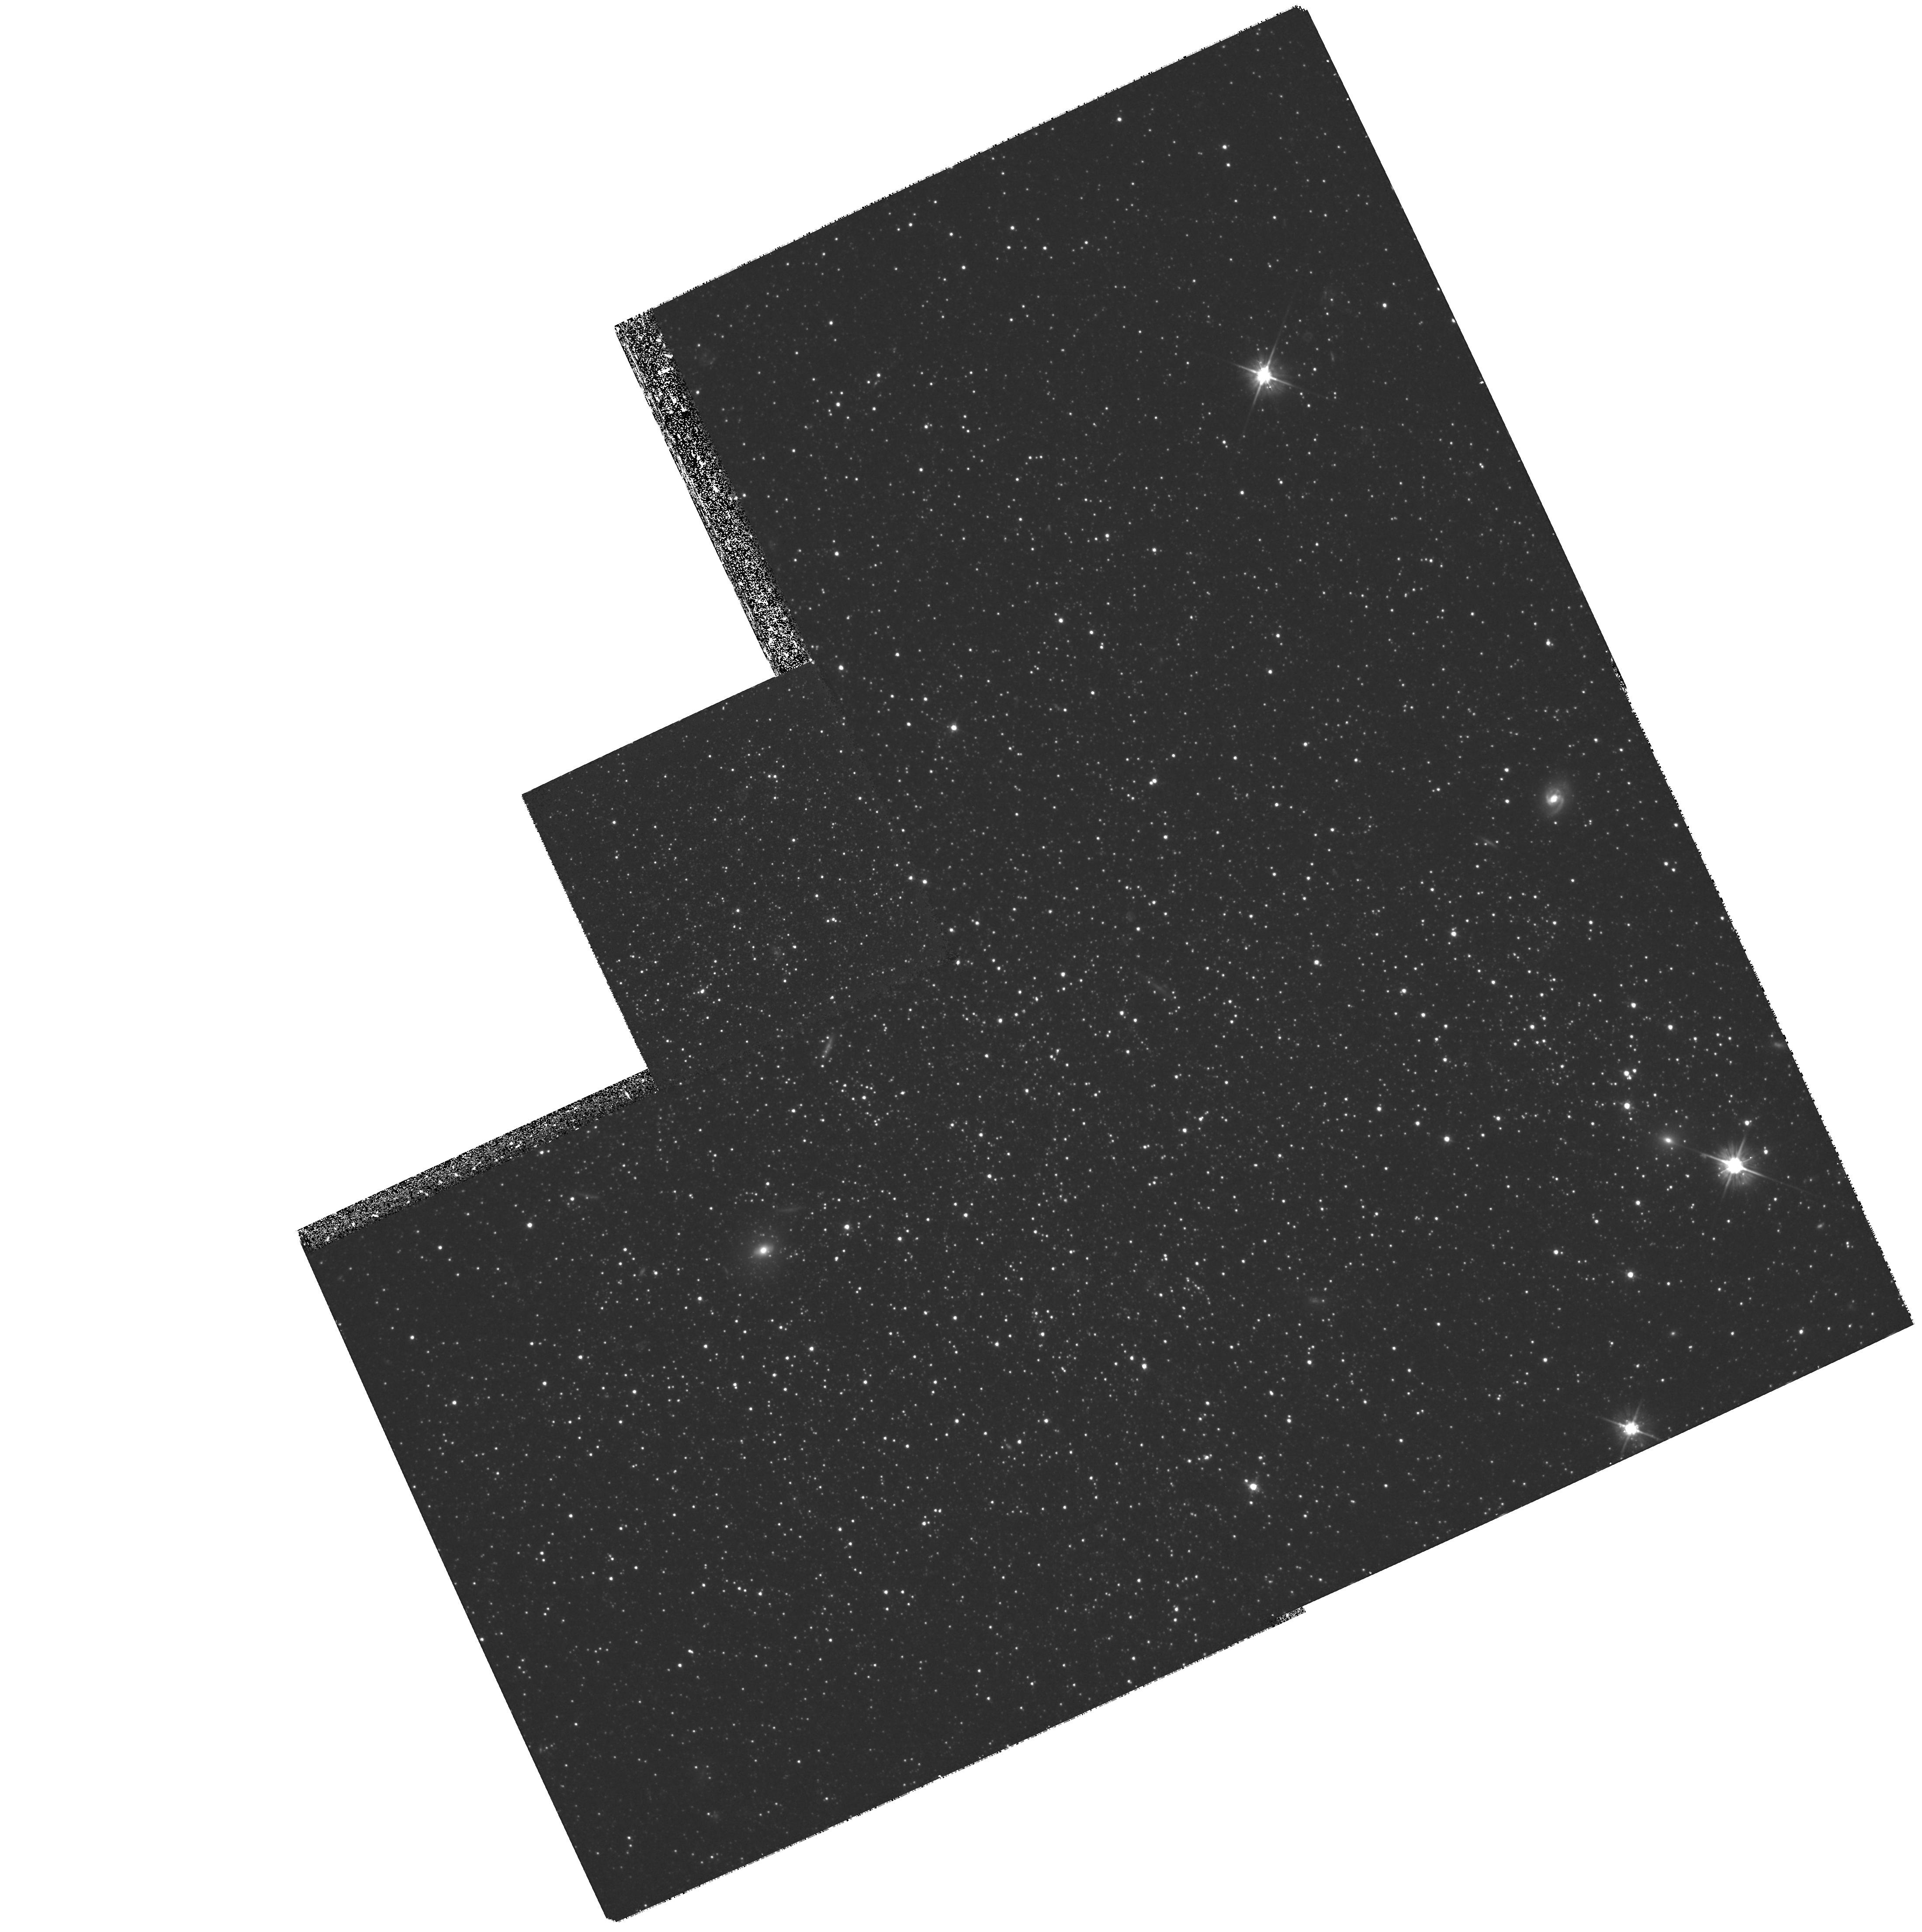
Target: PHOENIX-DISK
Instrument: WFPC2/PC
Filter: F555W
Exposure: 2 h
Observation ID: hst_8706_01_wfpc2_pc_f555w_u64j01

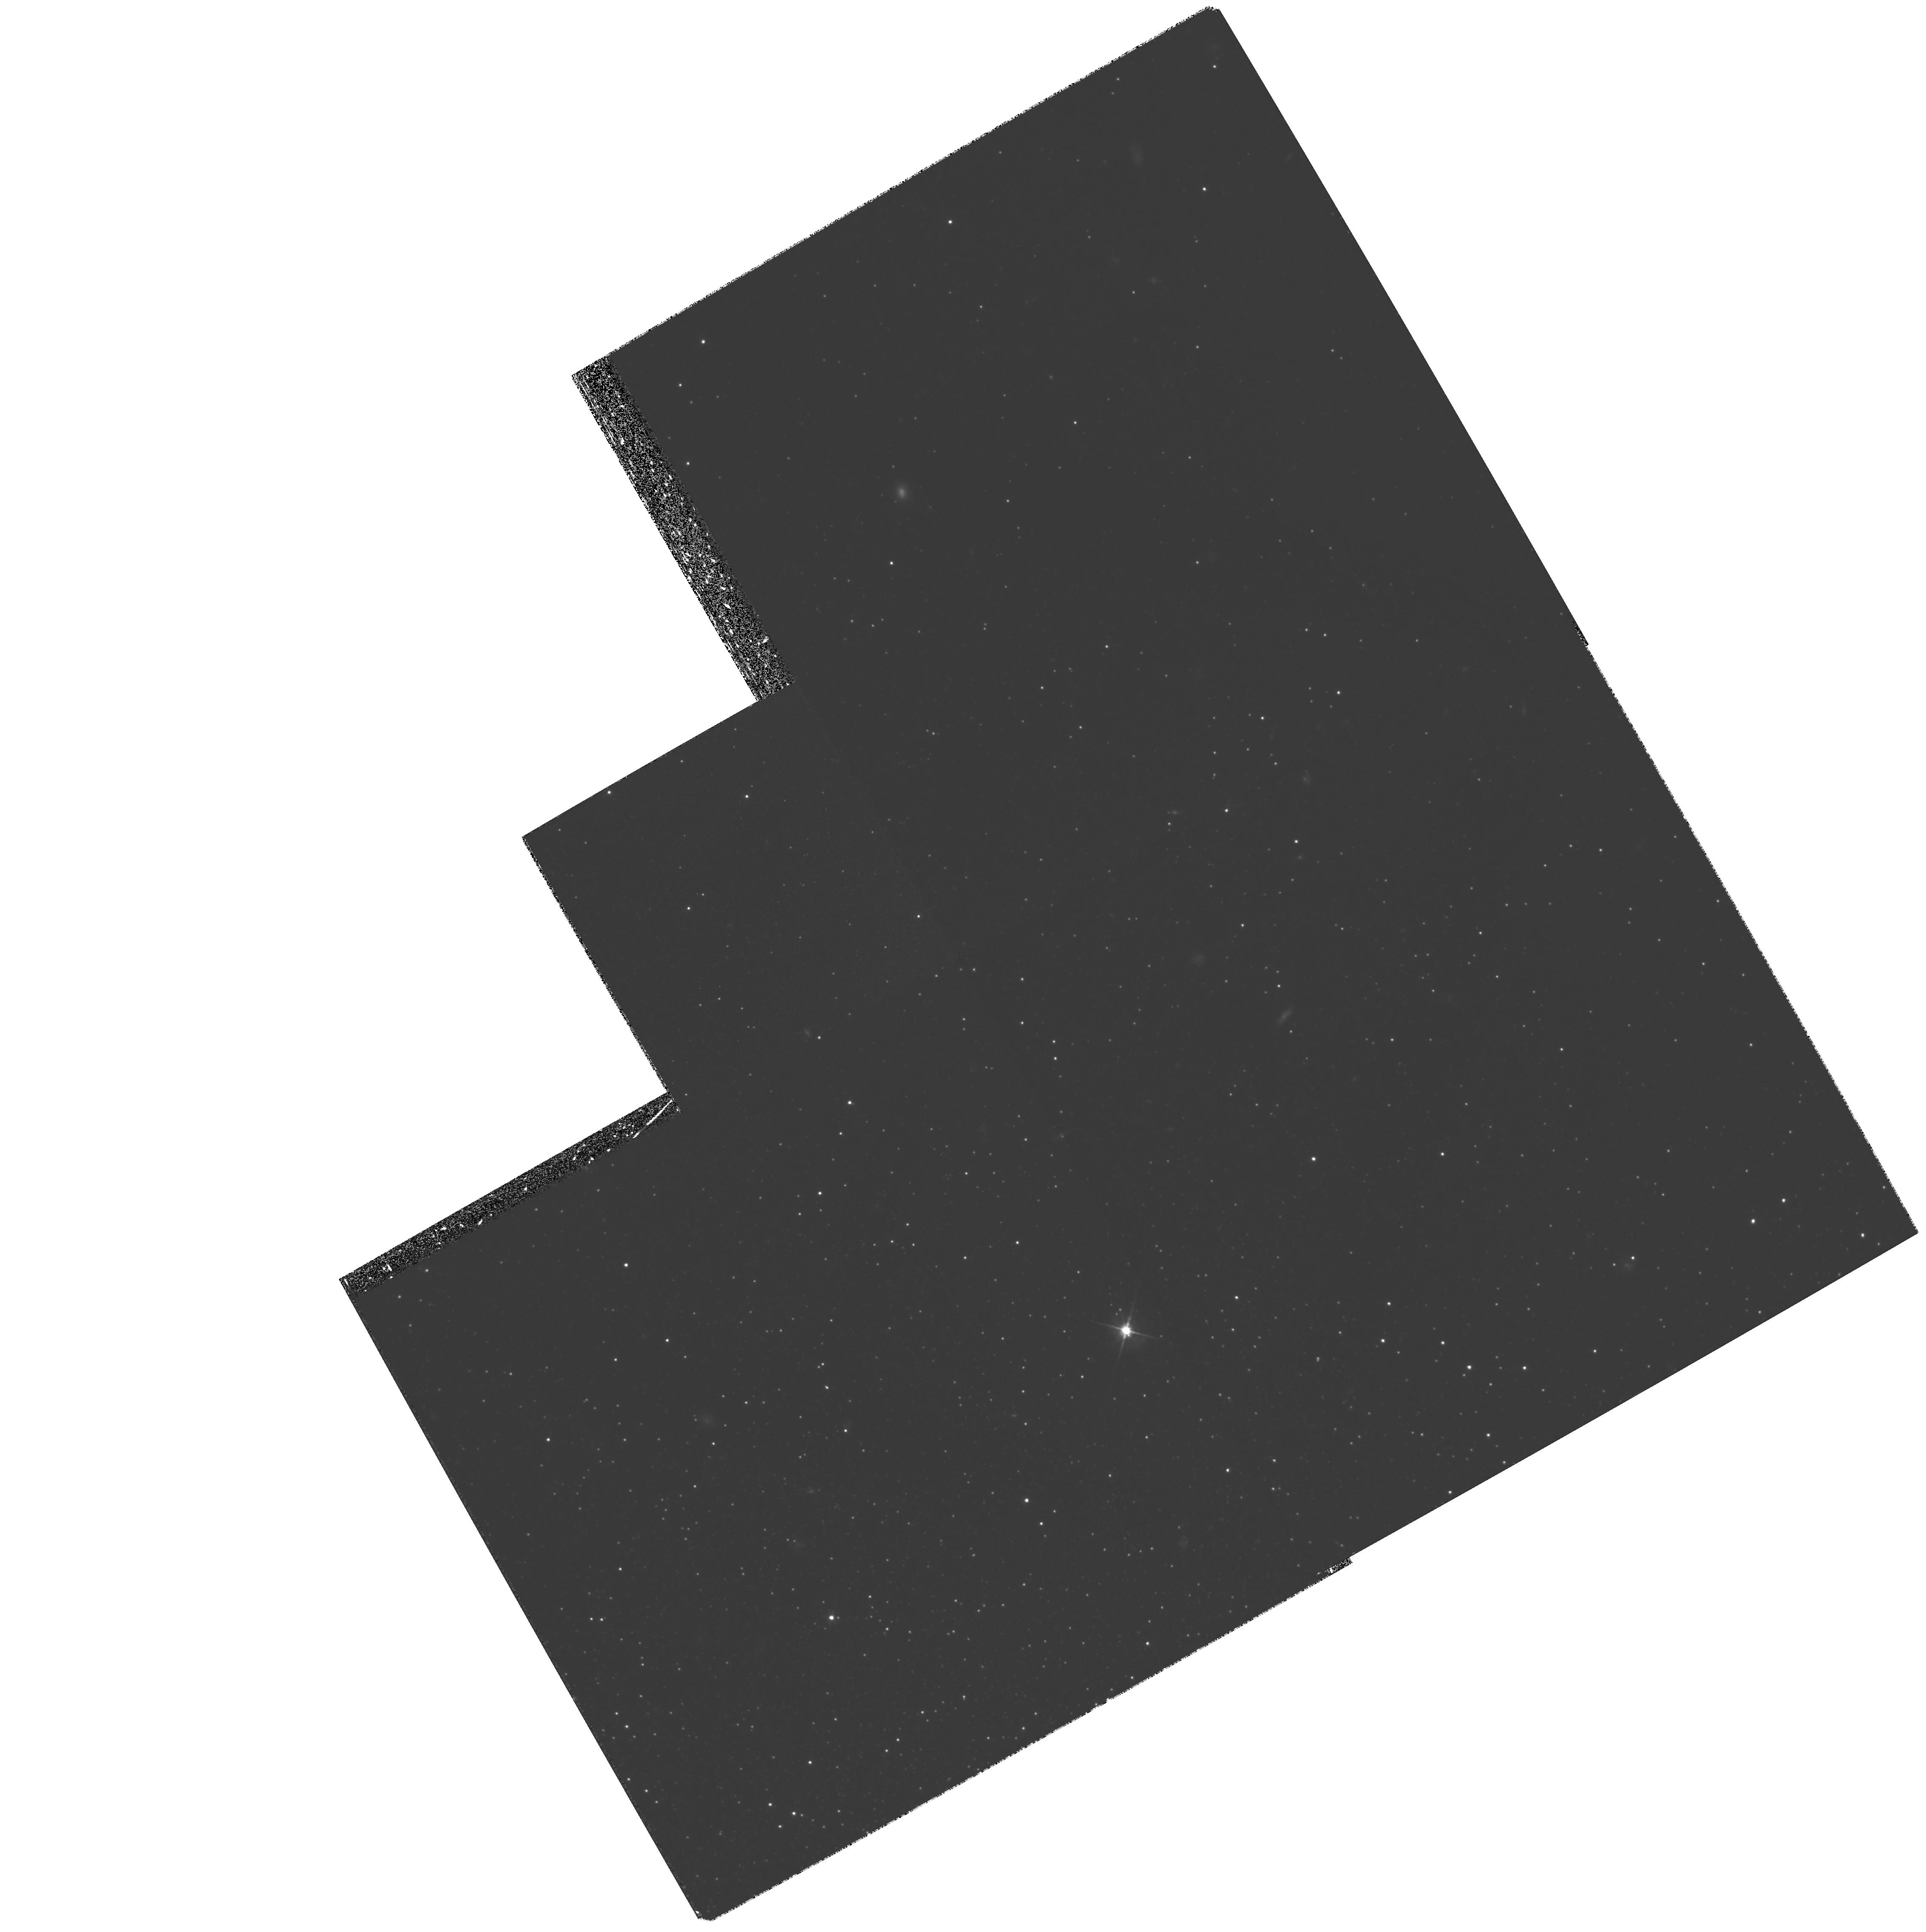
Target: PHOENIX-HALO
Instrument: WFPC2/PC
Filter: F555W
Exposure: 3.3 h
Observation ID: hst_8706_03_wfpc2_pc_f555w_u64j03

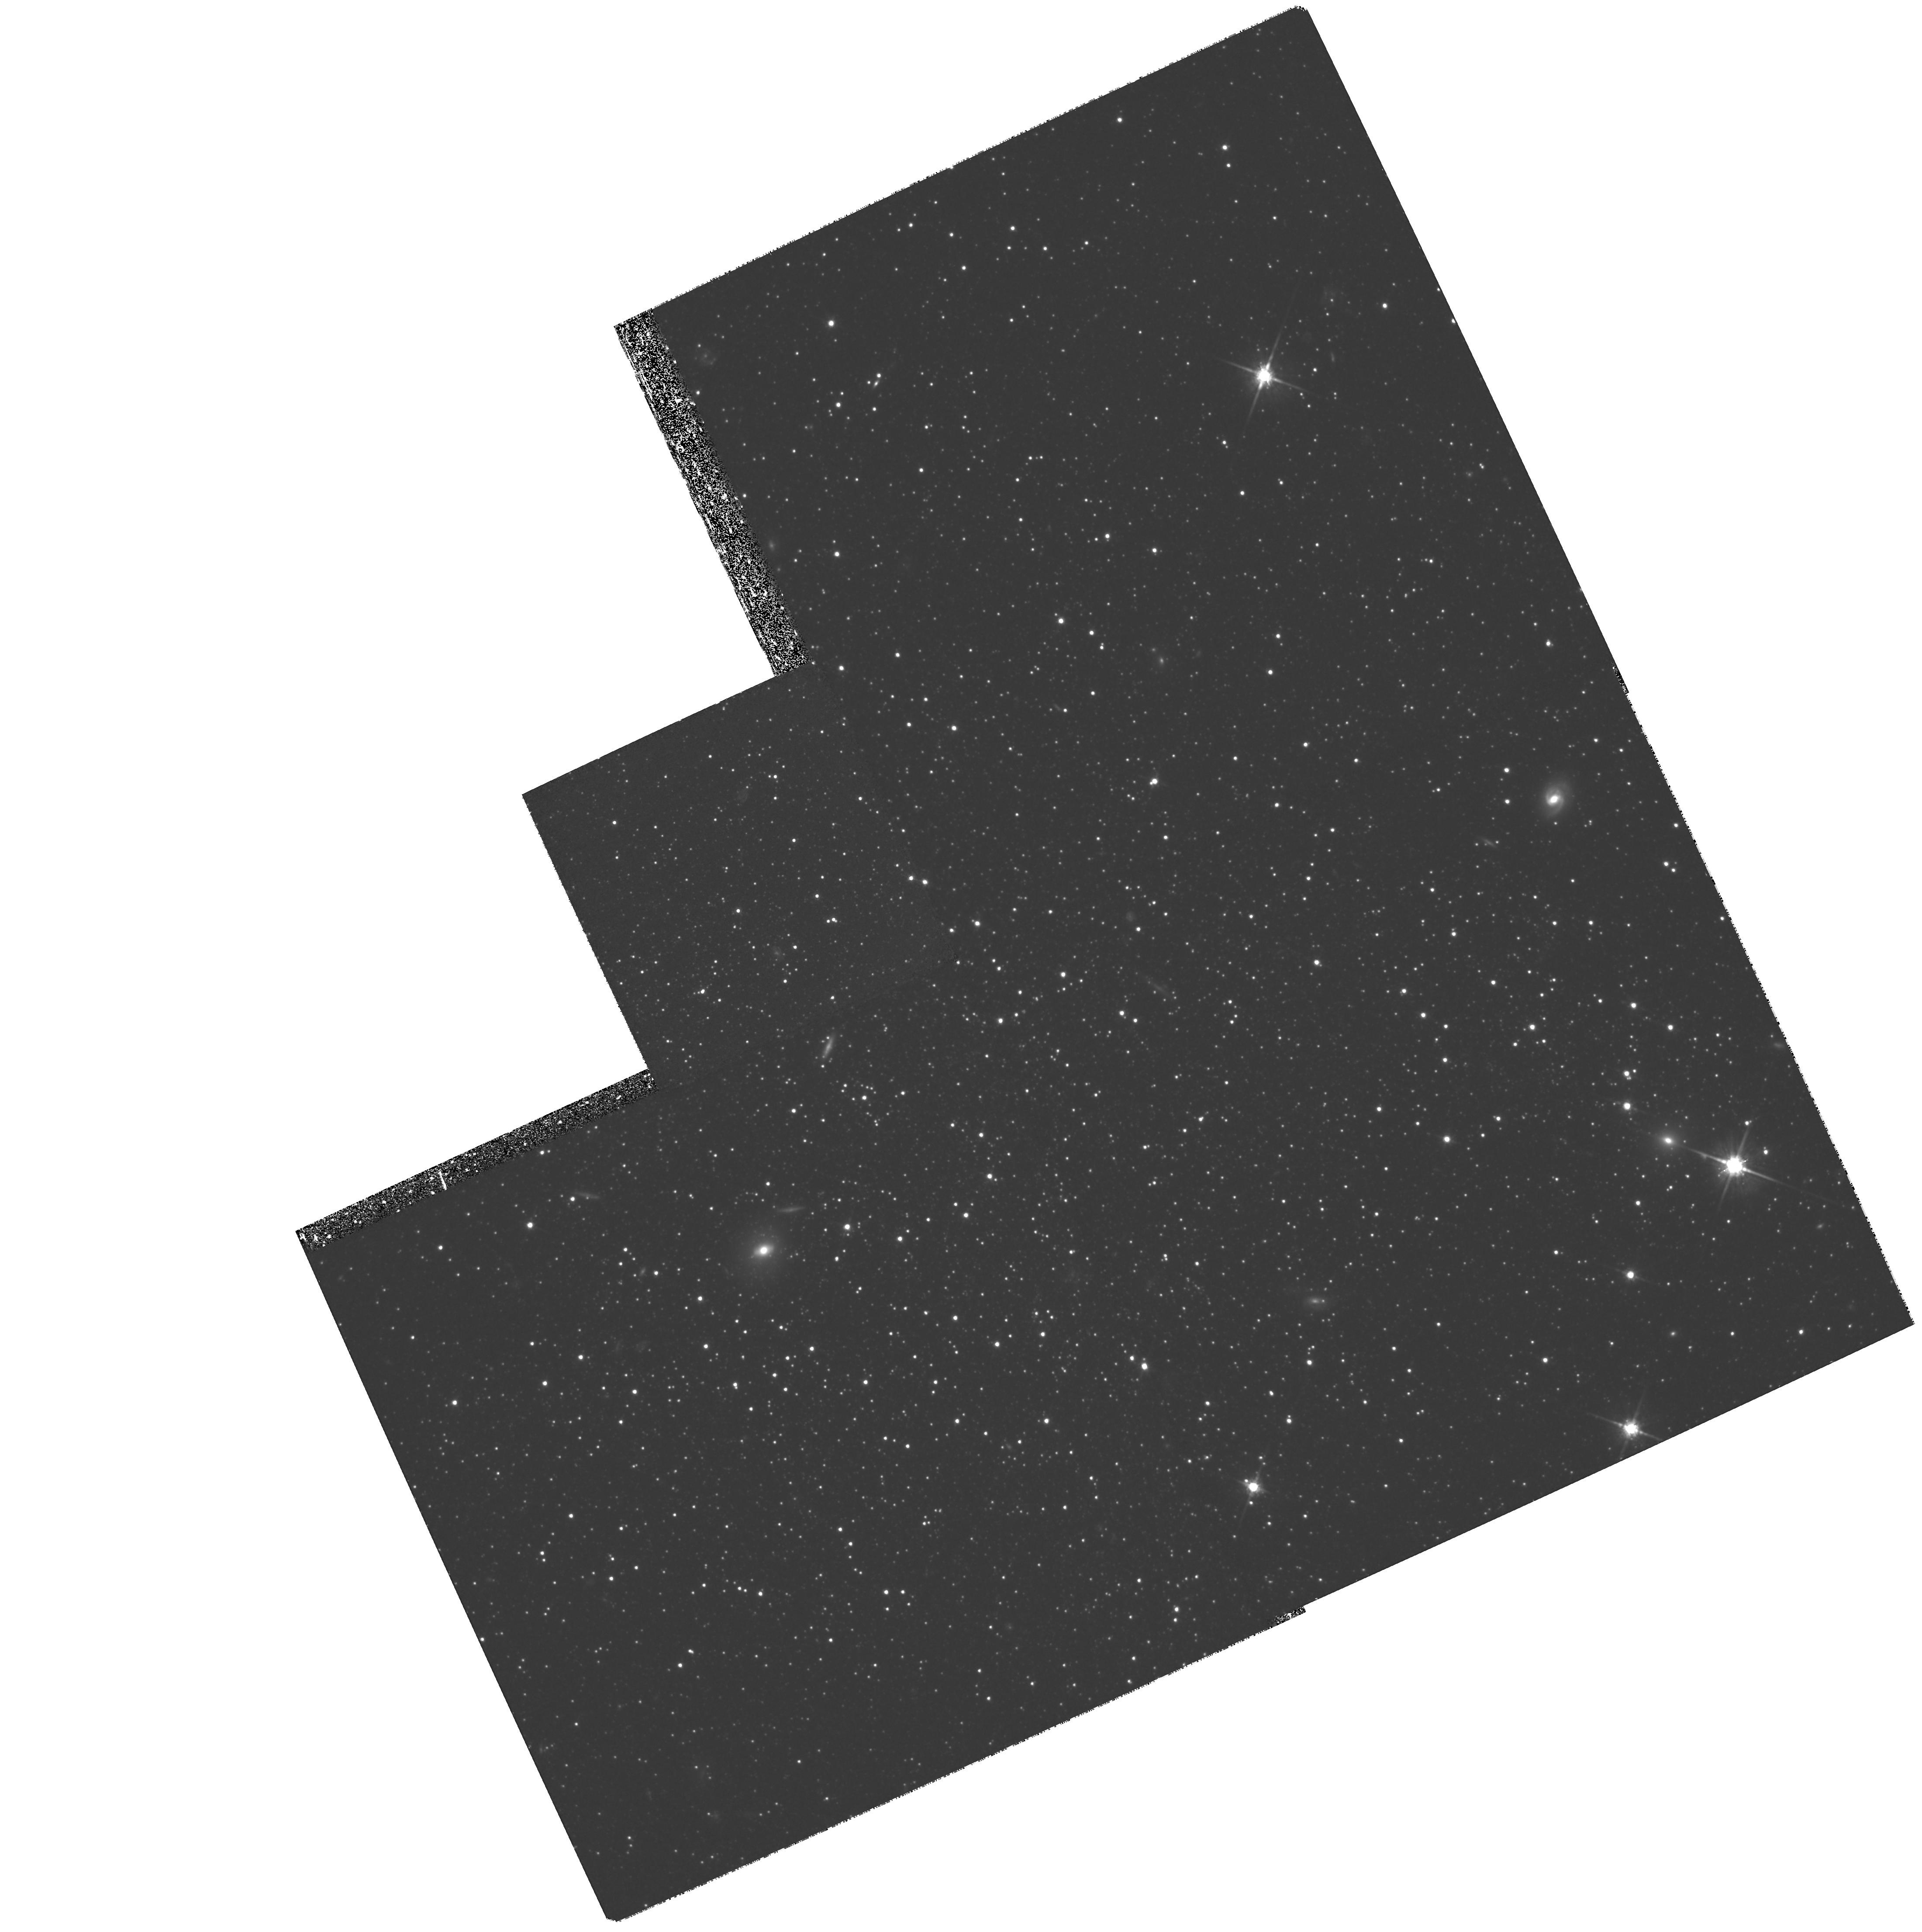
Target: PHOENIX-DISK
Instrument: WFPC2/PC
Filter: F814W
Exposure: 2.7 h
Observation ID: hst_8706_02_wfpc2_pc_f814w_u64j02

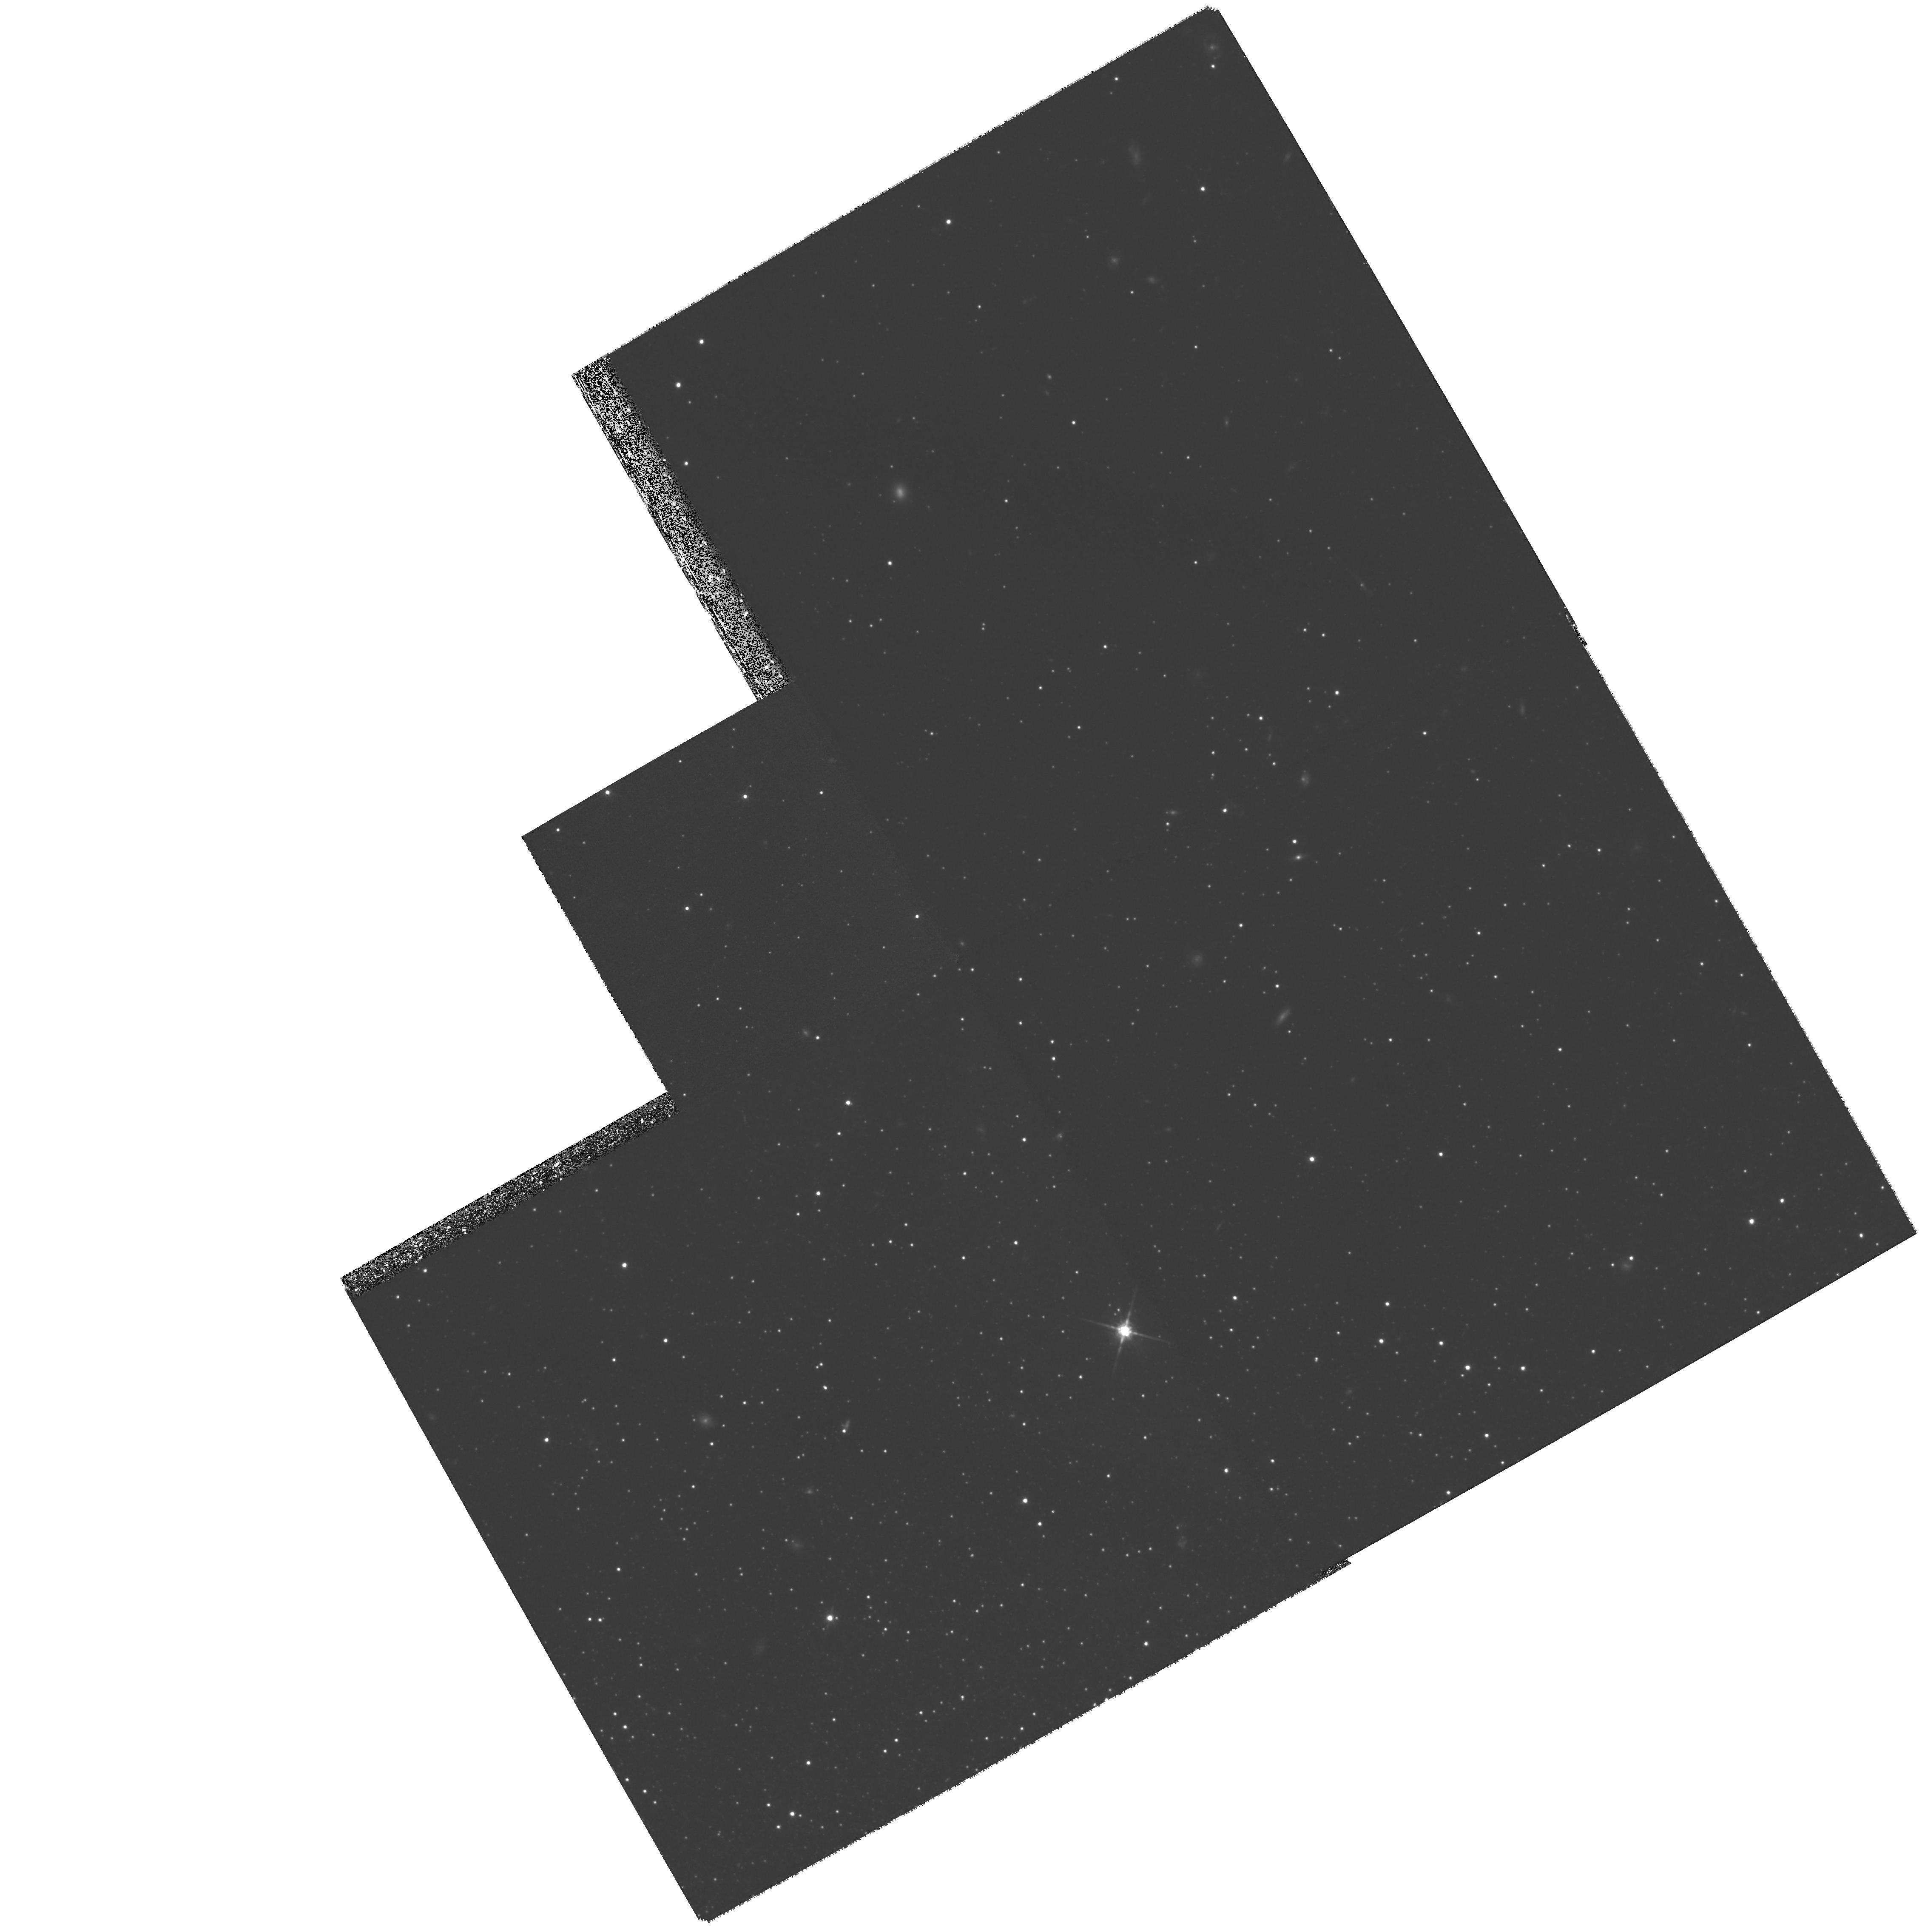
Target: PHOENIX-HALO
Instrument: WFPC2/PC
Filter: F814W
Exposure: 4 h
Observation ID: hst_8706_04_wfpc2_pc_f814w_u64j04

Phoenix: ``halo/disk structures in dwarf galaxies (PI: Aparicio, Antonio)

Hierarchical clustering scenarios for galaxy formation predict that dwarf galaxies are the first to be formed and that they are building blocks of larger galaxies. We propose here to measure the spatial structure and the stellar age and metallicity distribution of the Phoenix dwarf galaxy to give support or reject such scenarios. The kind of detailed study we propose can only be carried on in nearby dwarfs and using the HST. We intend to obtain very deep V and I color-magnitude diagrams reaching the oldest MS turn-offs of a central and an outer field of Phoenix. Applying our techniques based on synthetic color-magnitude diagrams, we will determine the stellar population (age and metallicity distribution) gradients as a function of the galactocentric distance. Combined with our previous ground-based study of the galaxy, this will provide evidences of whether or not Phoenix has a real ``disk/halo'' structure and will allow to trace out the early phases of its evolution.